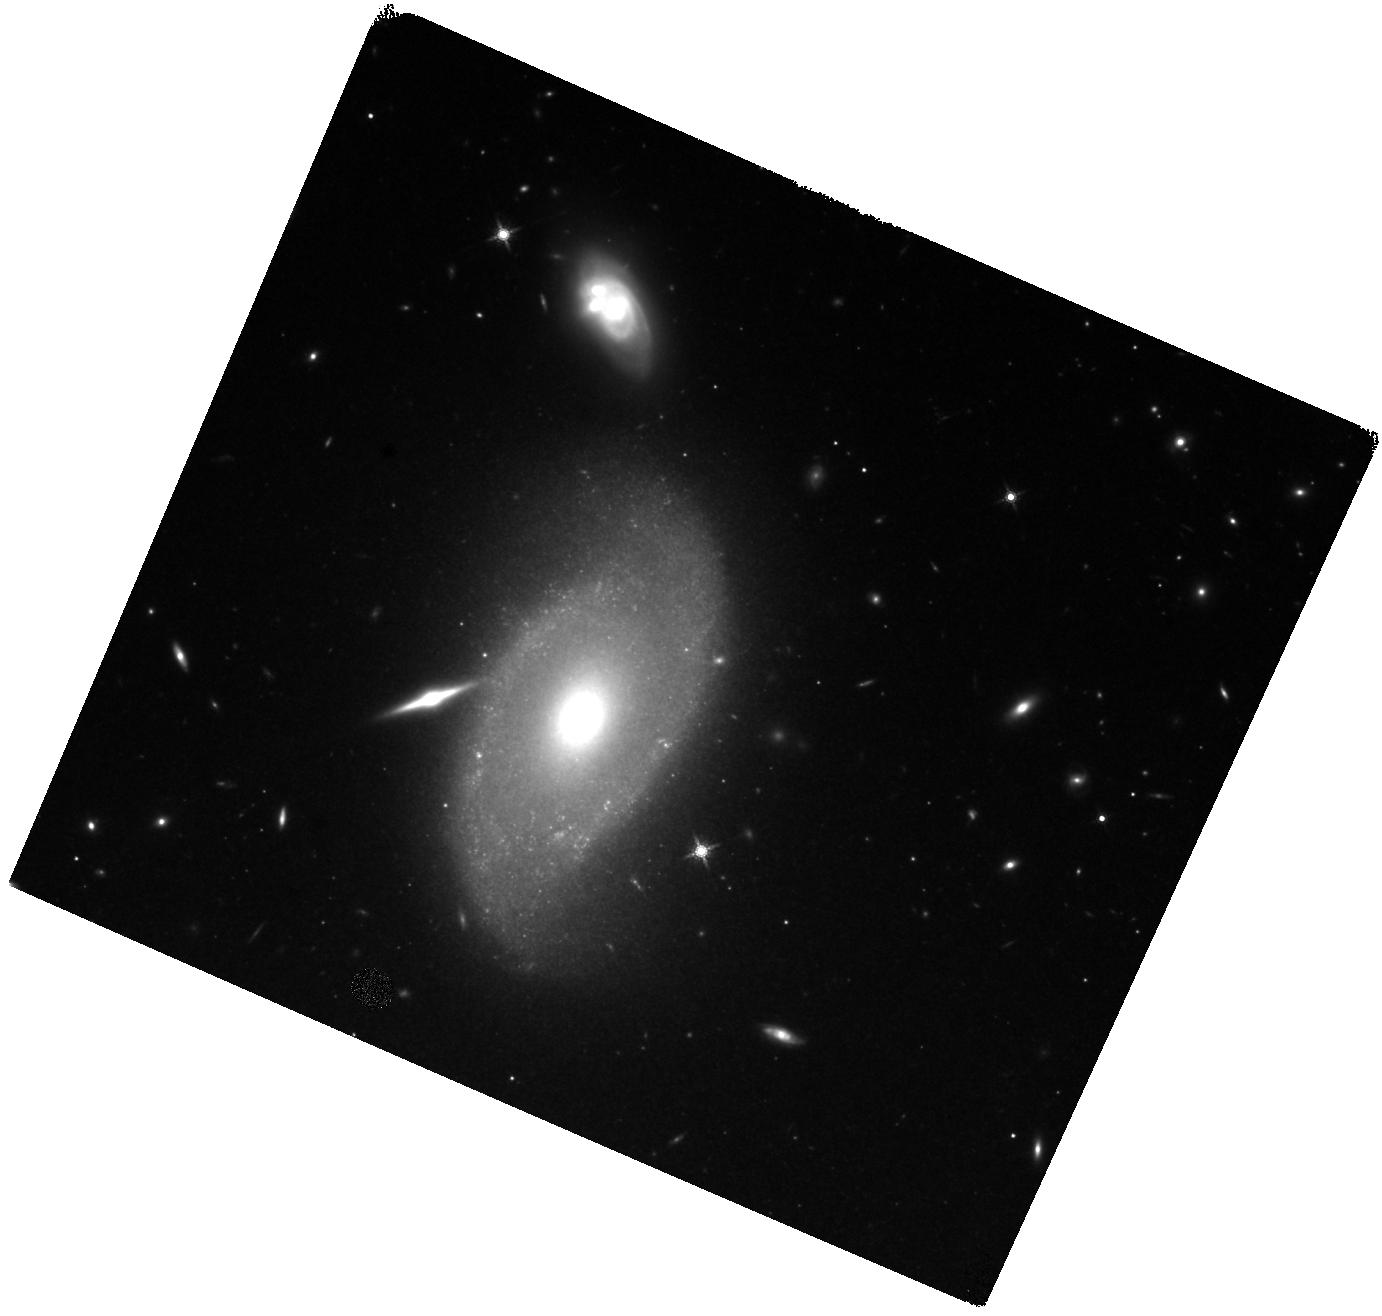
Target: SN2021GNO
Instrument: WFC3/IR
Filter: F160W
Exposure: 40 min
Observation ID: hst_17300_01_wfc3_ir_f160w_if4101

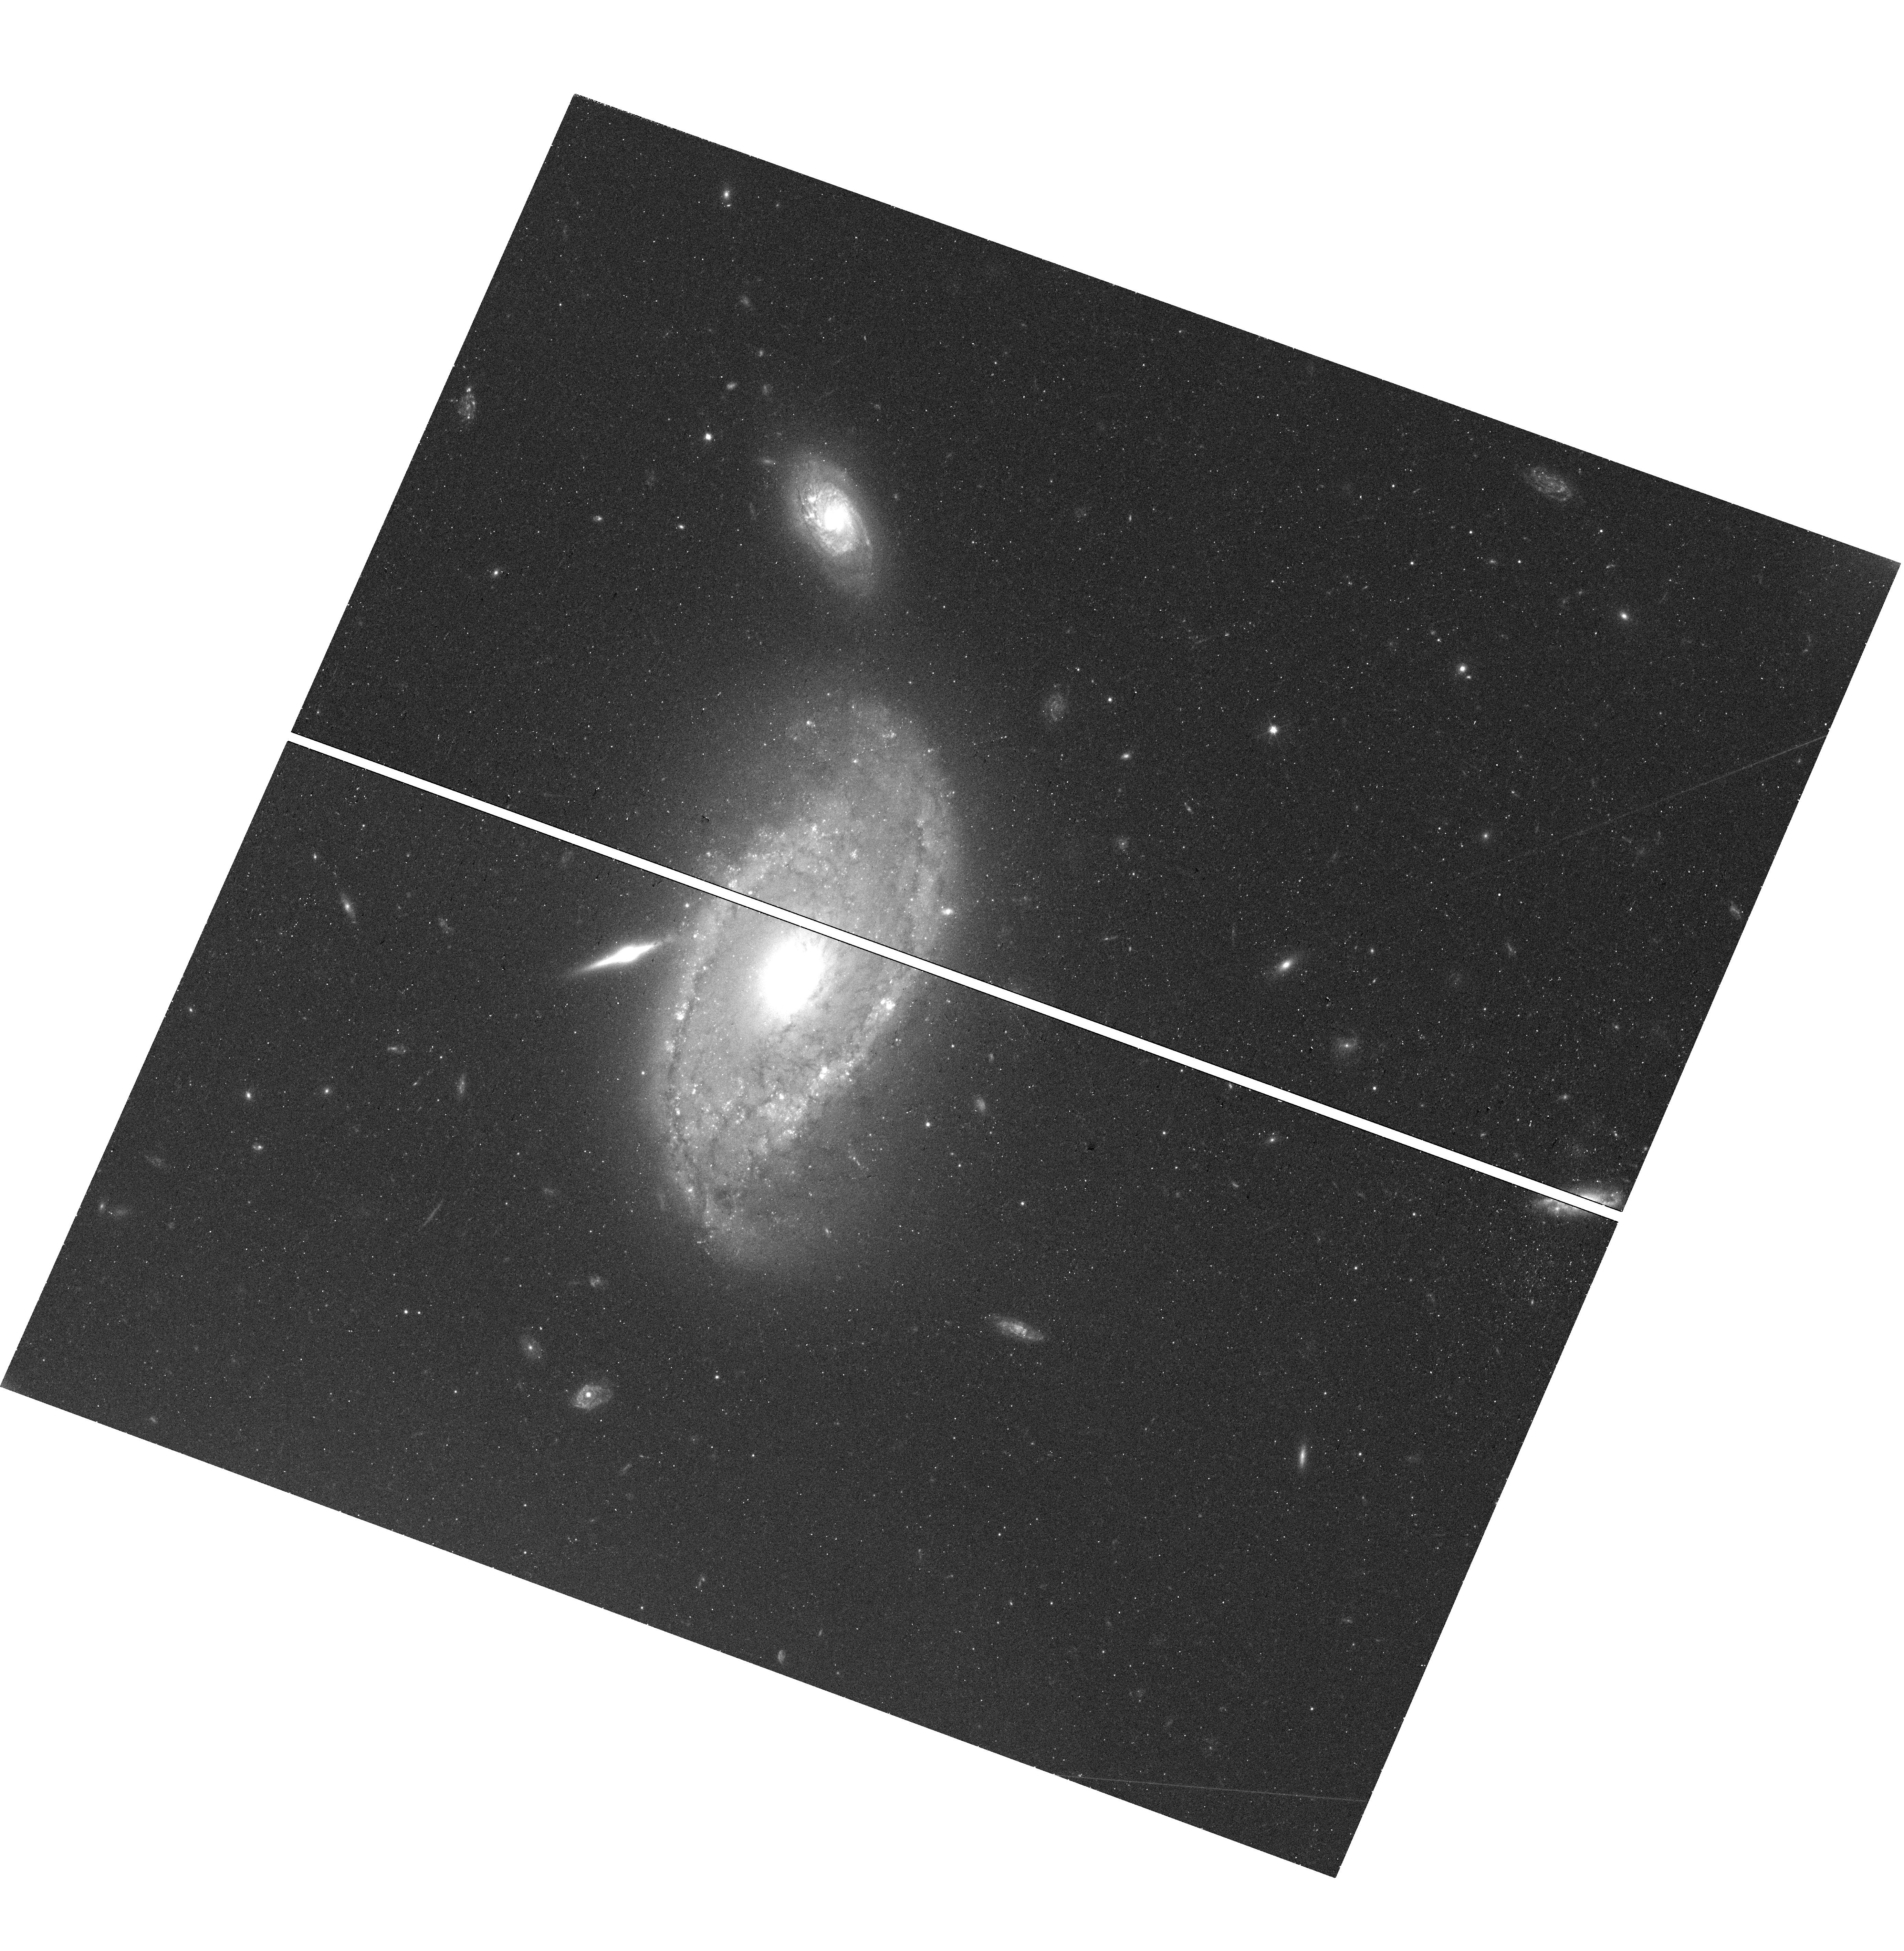
Target: SN2021GNO
Instrument: WFC3/UVIS
Filter: F555W
Exposure: 24 min
Observation ID: hst_17300_01_wfc3_uvis_f555w_if4101

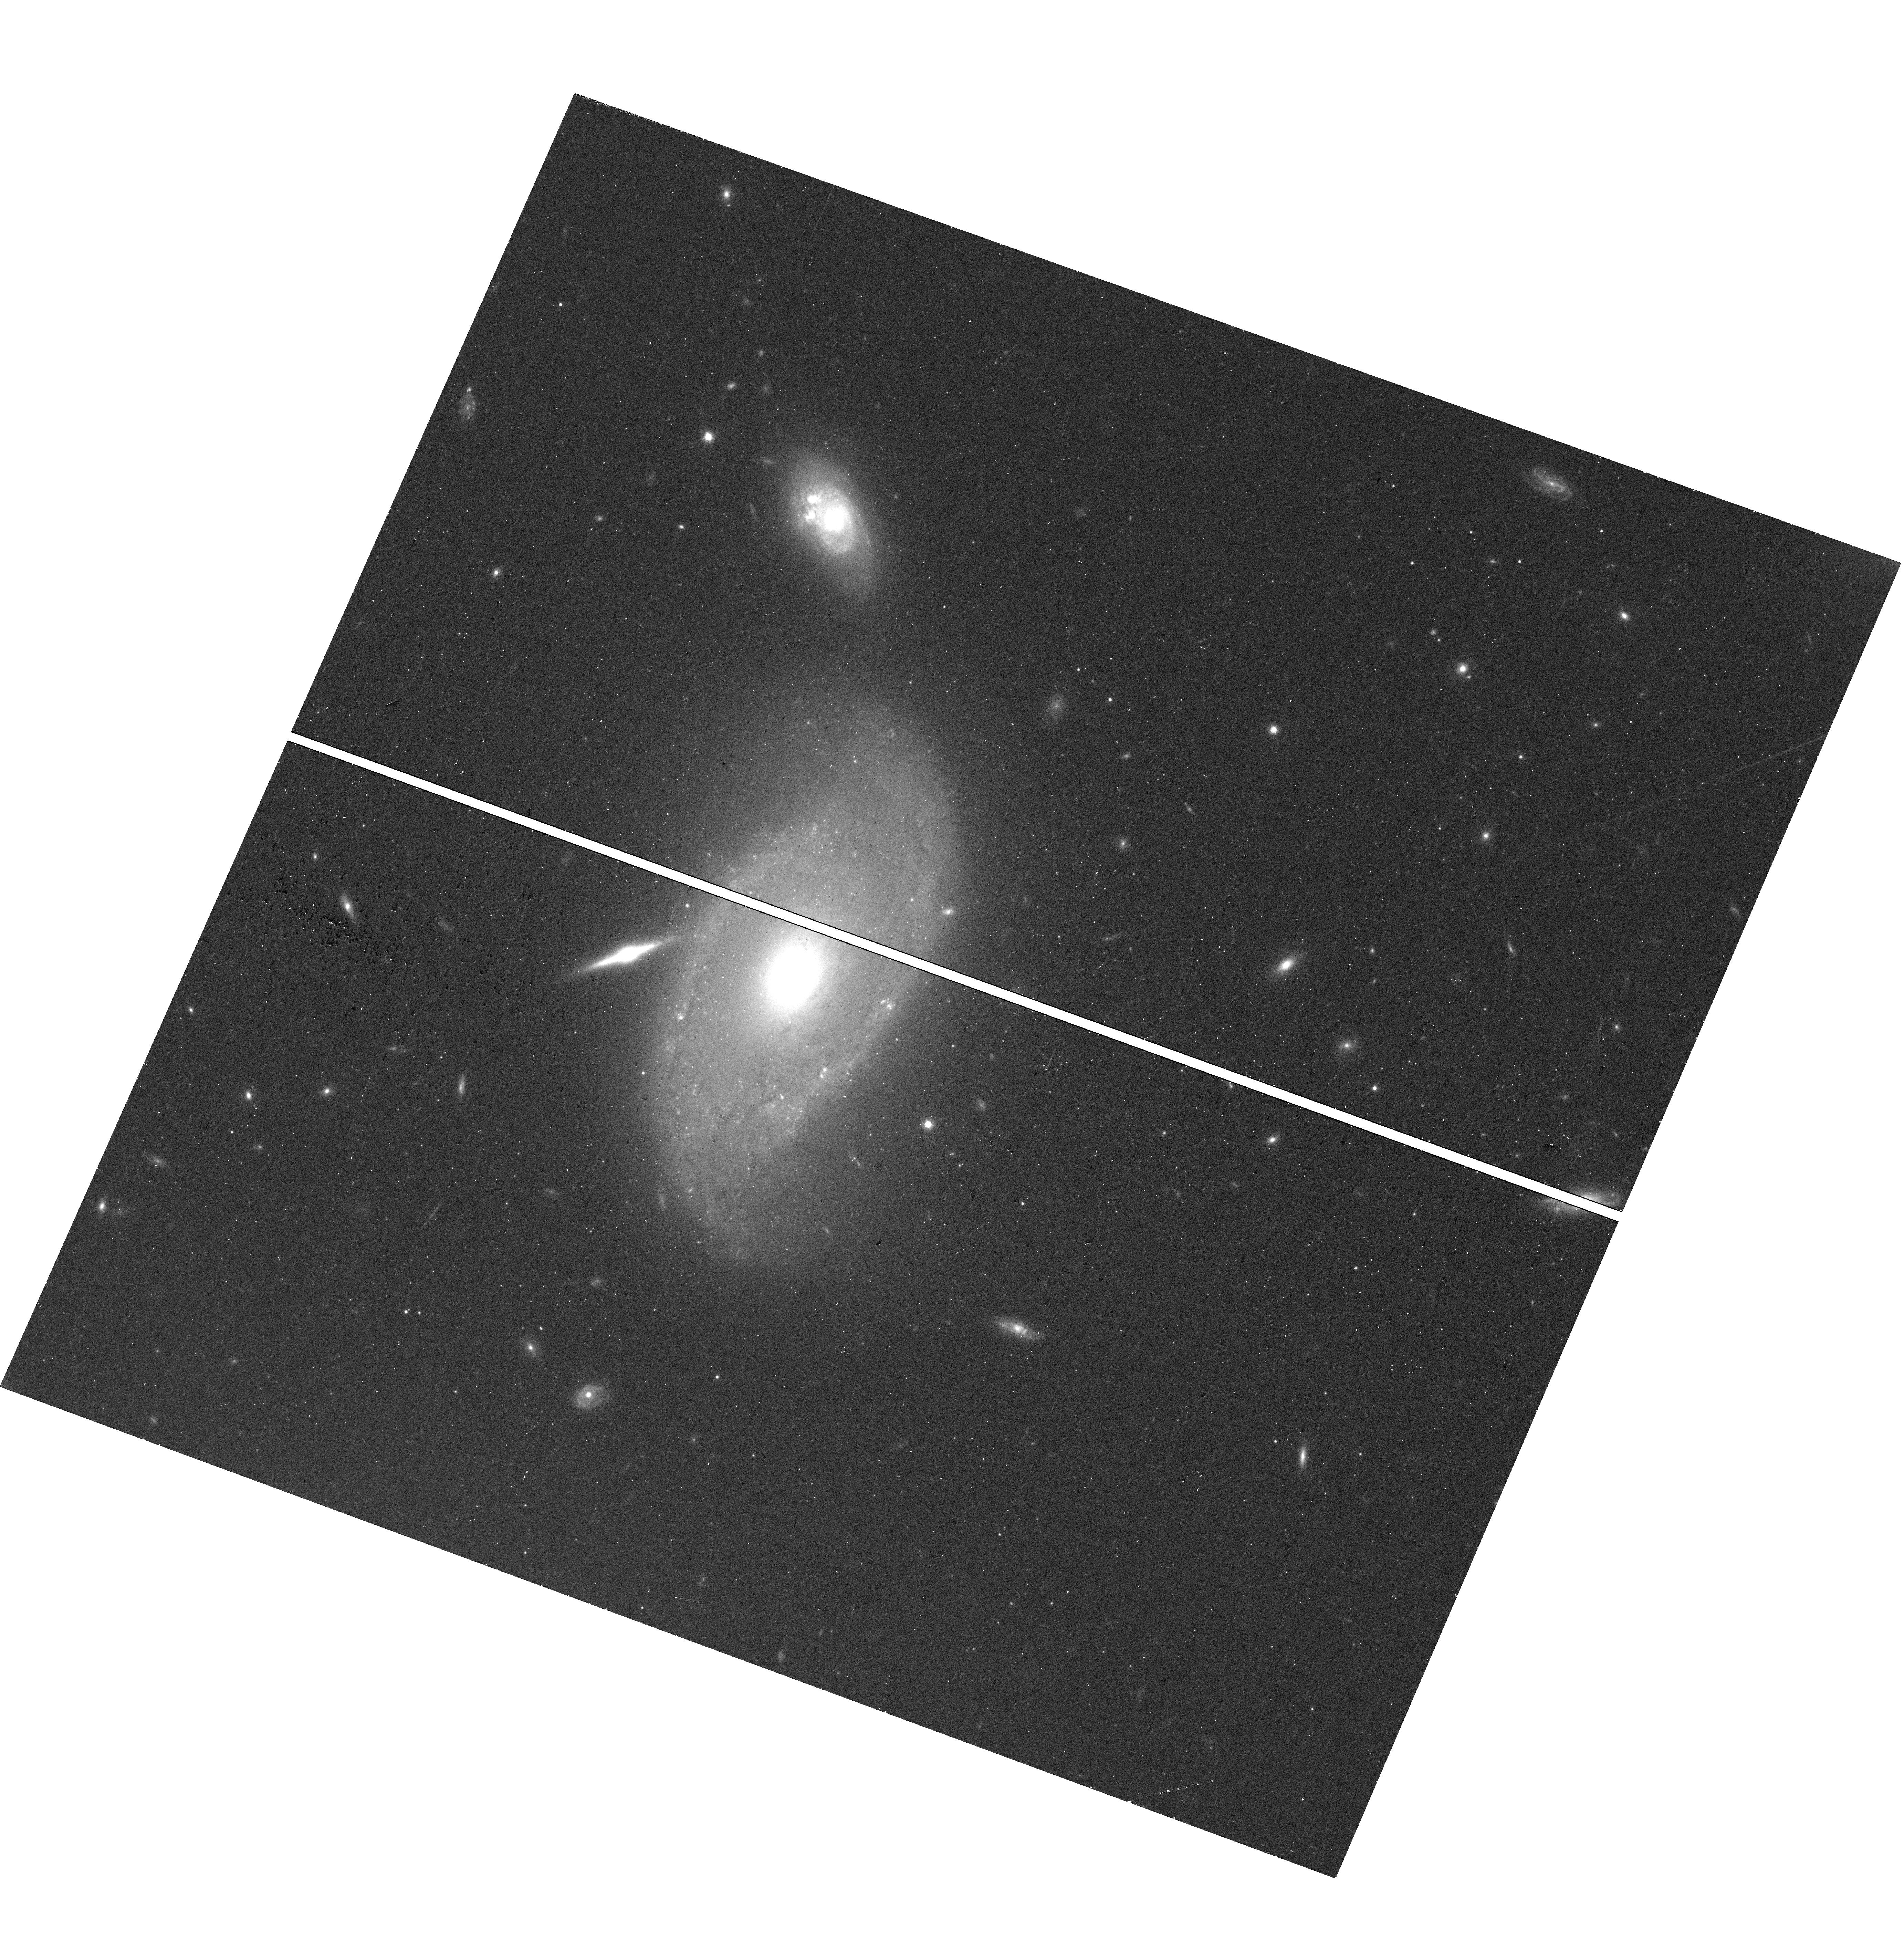
Target: SN2021GNO
Instrument: WFC3/UVIS
Filter: F814W
Exposure: 14 min
Observation ID: hst_17300_01_wfc3_uvis_f814w_if4101

Probing the Post-genitor System of Calcium-rich Transient SN 2021gno (PI: Jacobson-Galan, Wynn Vicente)

Supernova (SN) 2021gno in NGC 4165 (D=30.5 Mpc) is the second closest known Calcium-rich (Ca-rich) transient and only the second object in this class with an X-ray detection. Prompt, high-cadence follow-up of this transient across the EM spectrum indicated that the progenitor star was likely low mass (e.g., a white dwarf or a <10 Msun star) and surrounded by a dense shell of circumstellar material (CSM) whose geometry/density was capable of producing luminous X-ray emission as well as a double-peaked optical light curve. The close proximity of SN 2021gno provided only the second opportunity to obtain multi-color HST observations out to ~450 days post explosion, which indicate a pure radioactive decay power source. Ca-rich transients typically decrease in magnitude rapidly and therefore their extremely late-time decline rate and power source at t>700 days is completely unknown. Here we propose multi-color imaging of SN 2021gno in order to search for emission from a bound remnant white dwarf as predicted by a favored progenitor model for this explosion. Detection and characterization of such a remnant will be the most substantial proof of a WD origin for a Ca-rich transient to date and will provide a novel window into the explosion mechanism. Additionally, these observations will provide one of the best constraints to date on a potential non-degenerate companion star in any thermonuclear SN progenitor system, such as Ca-rich SNe.